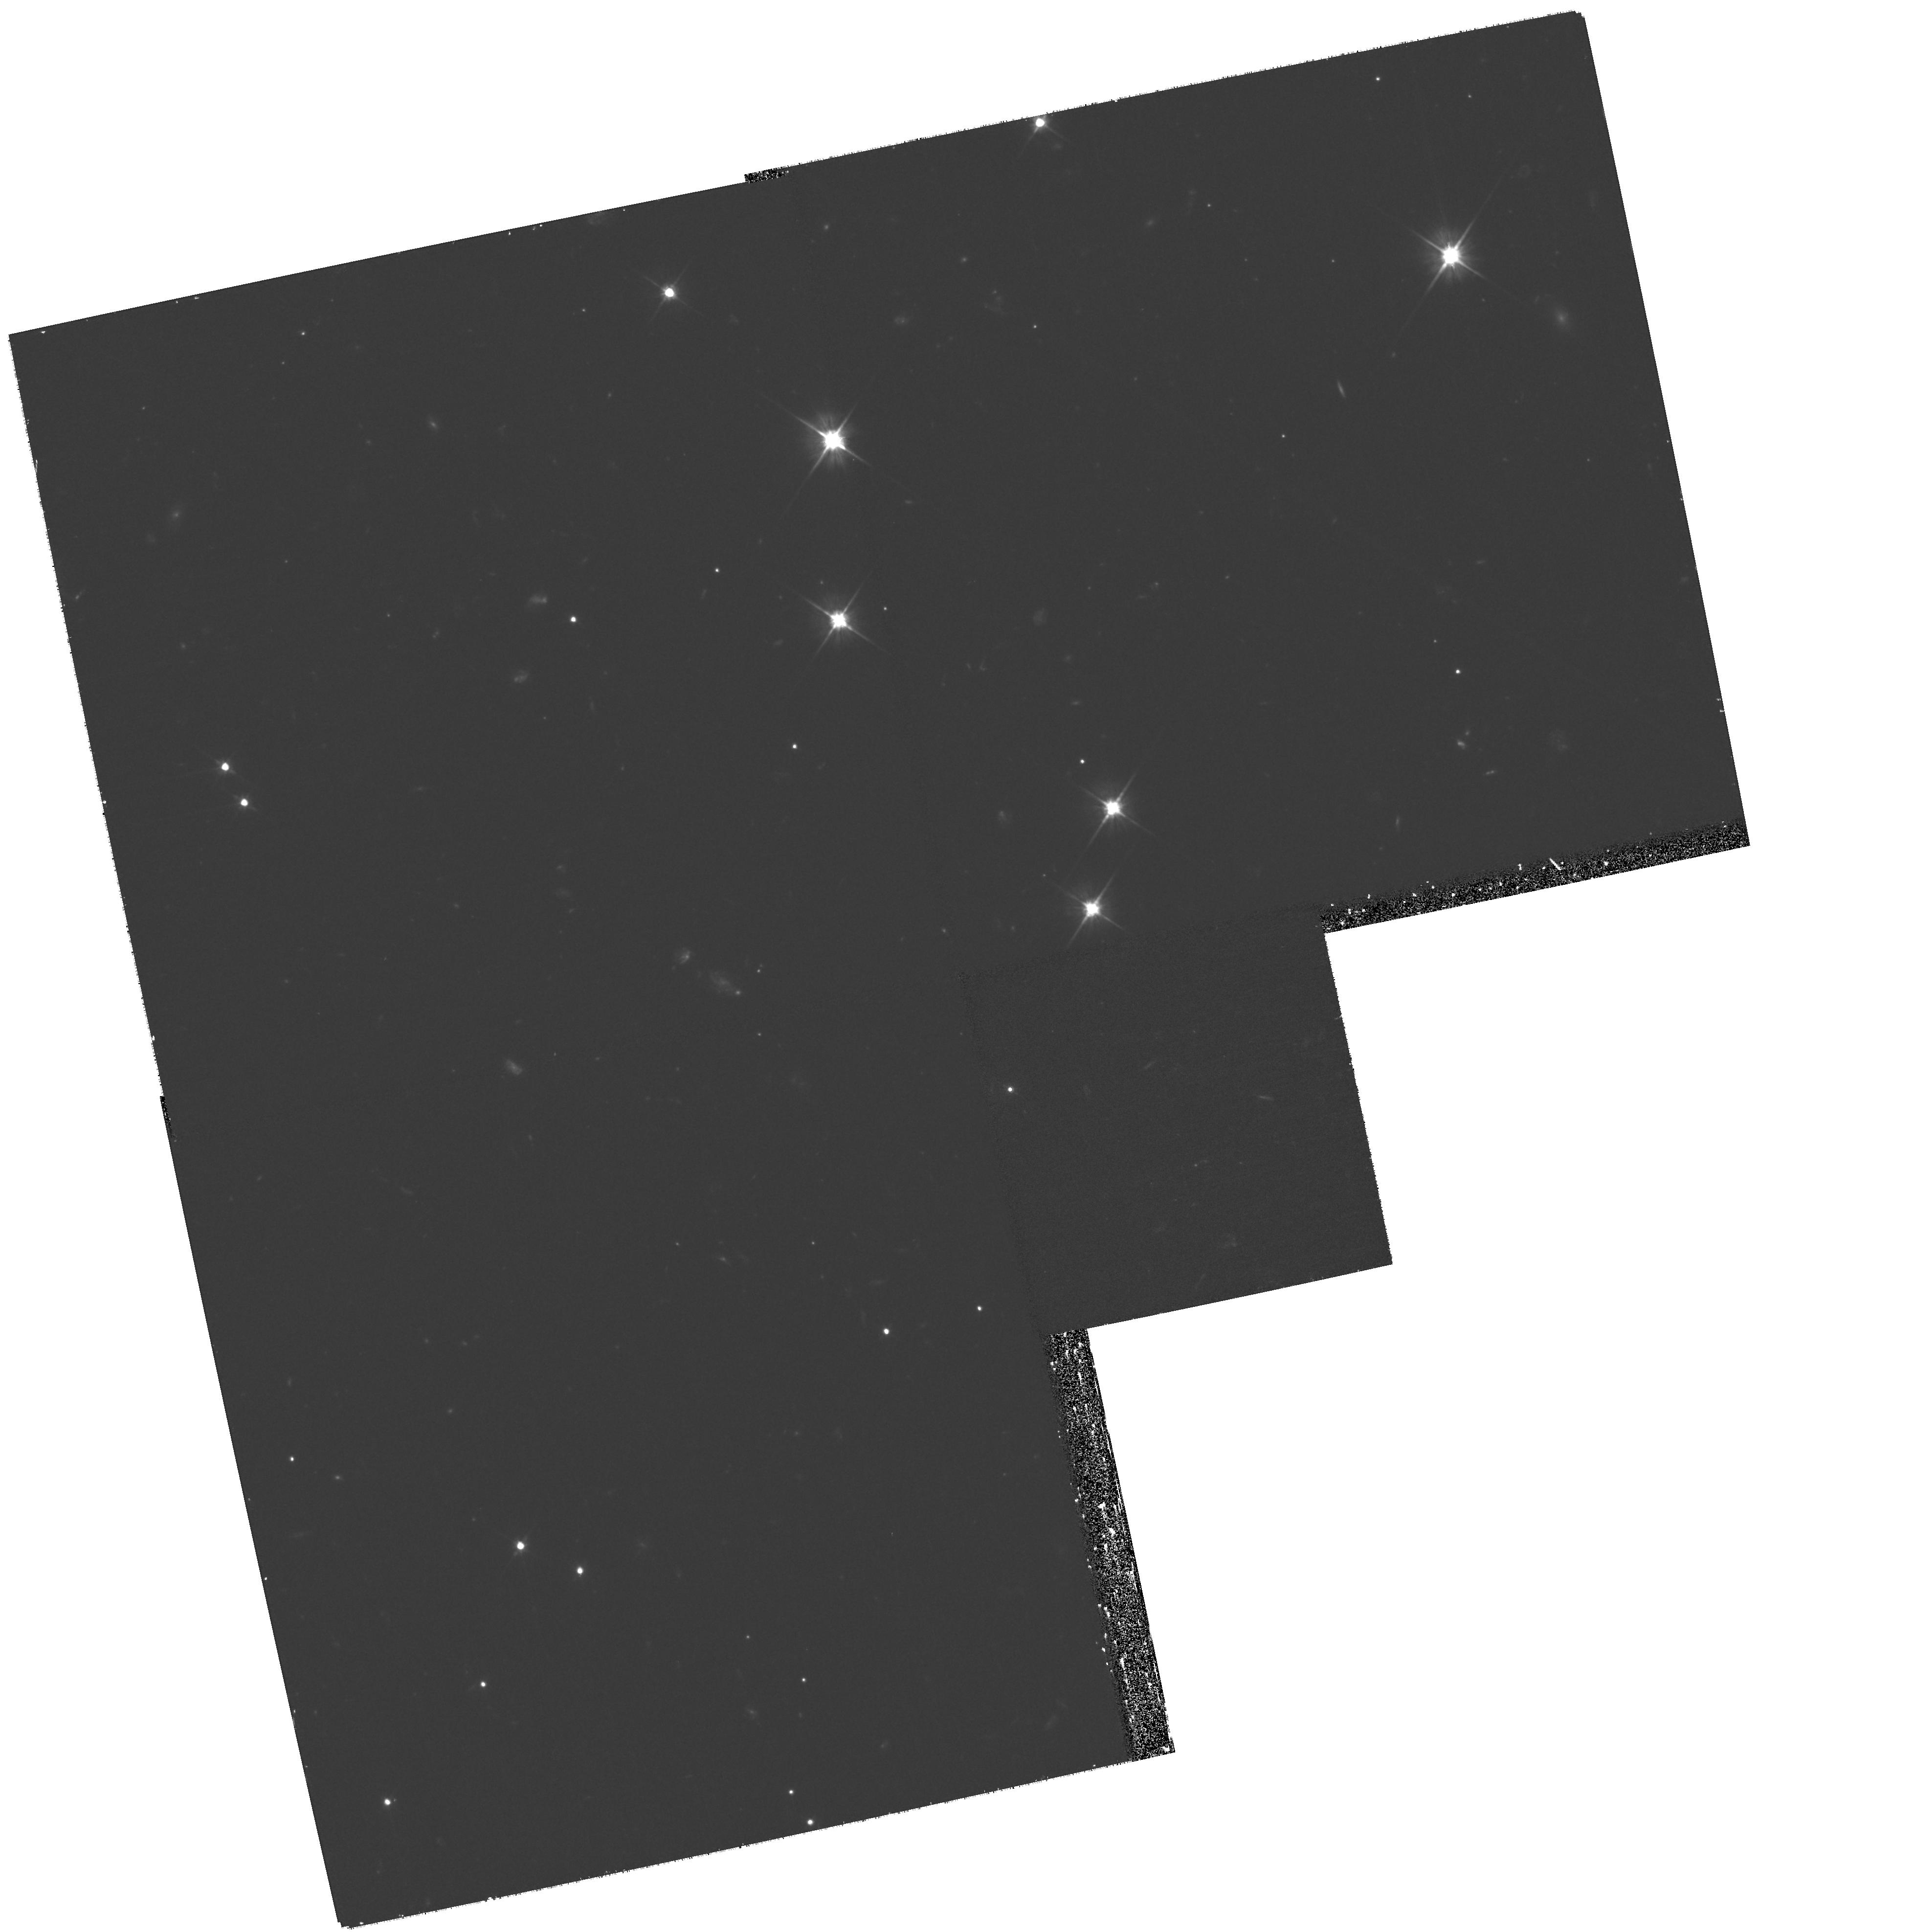
Target: GRB080503. Instrument: WFPC2/PC. Filter: F606W. Exposure: 1.1 h. Observation ID: hst_11551_02_wfpc2_pc_f606w_ub0g02

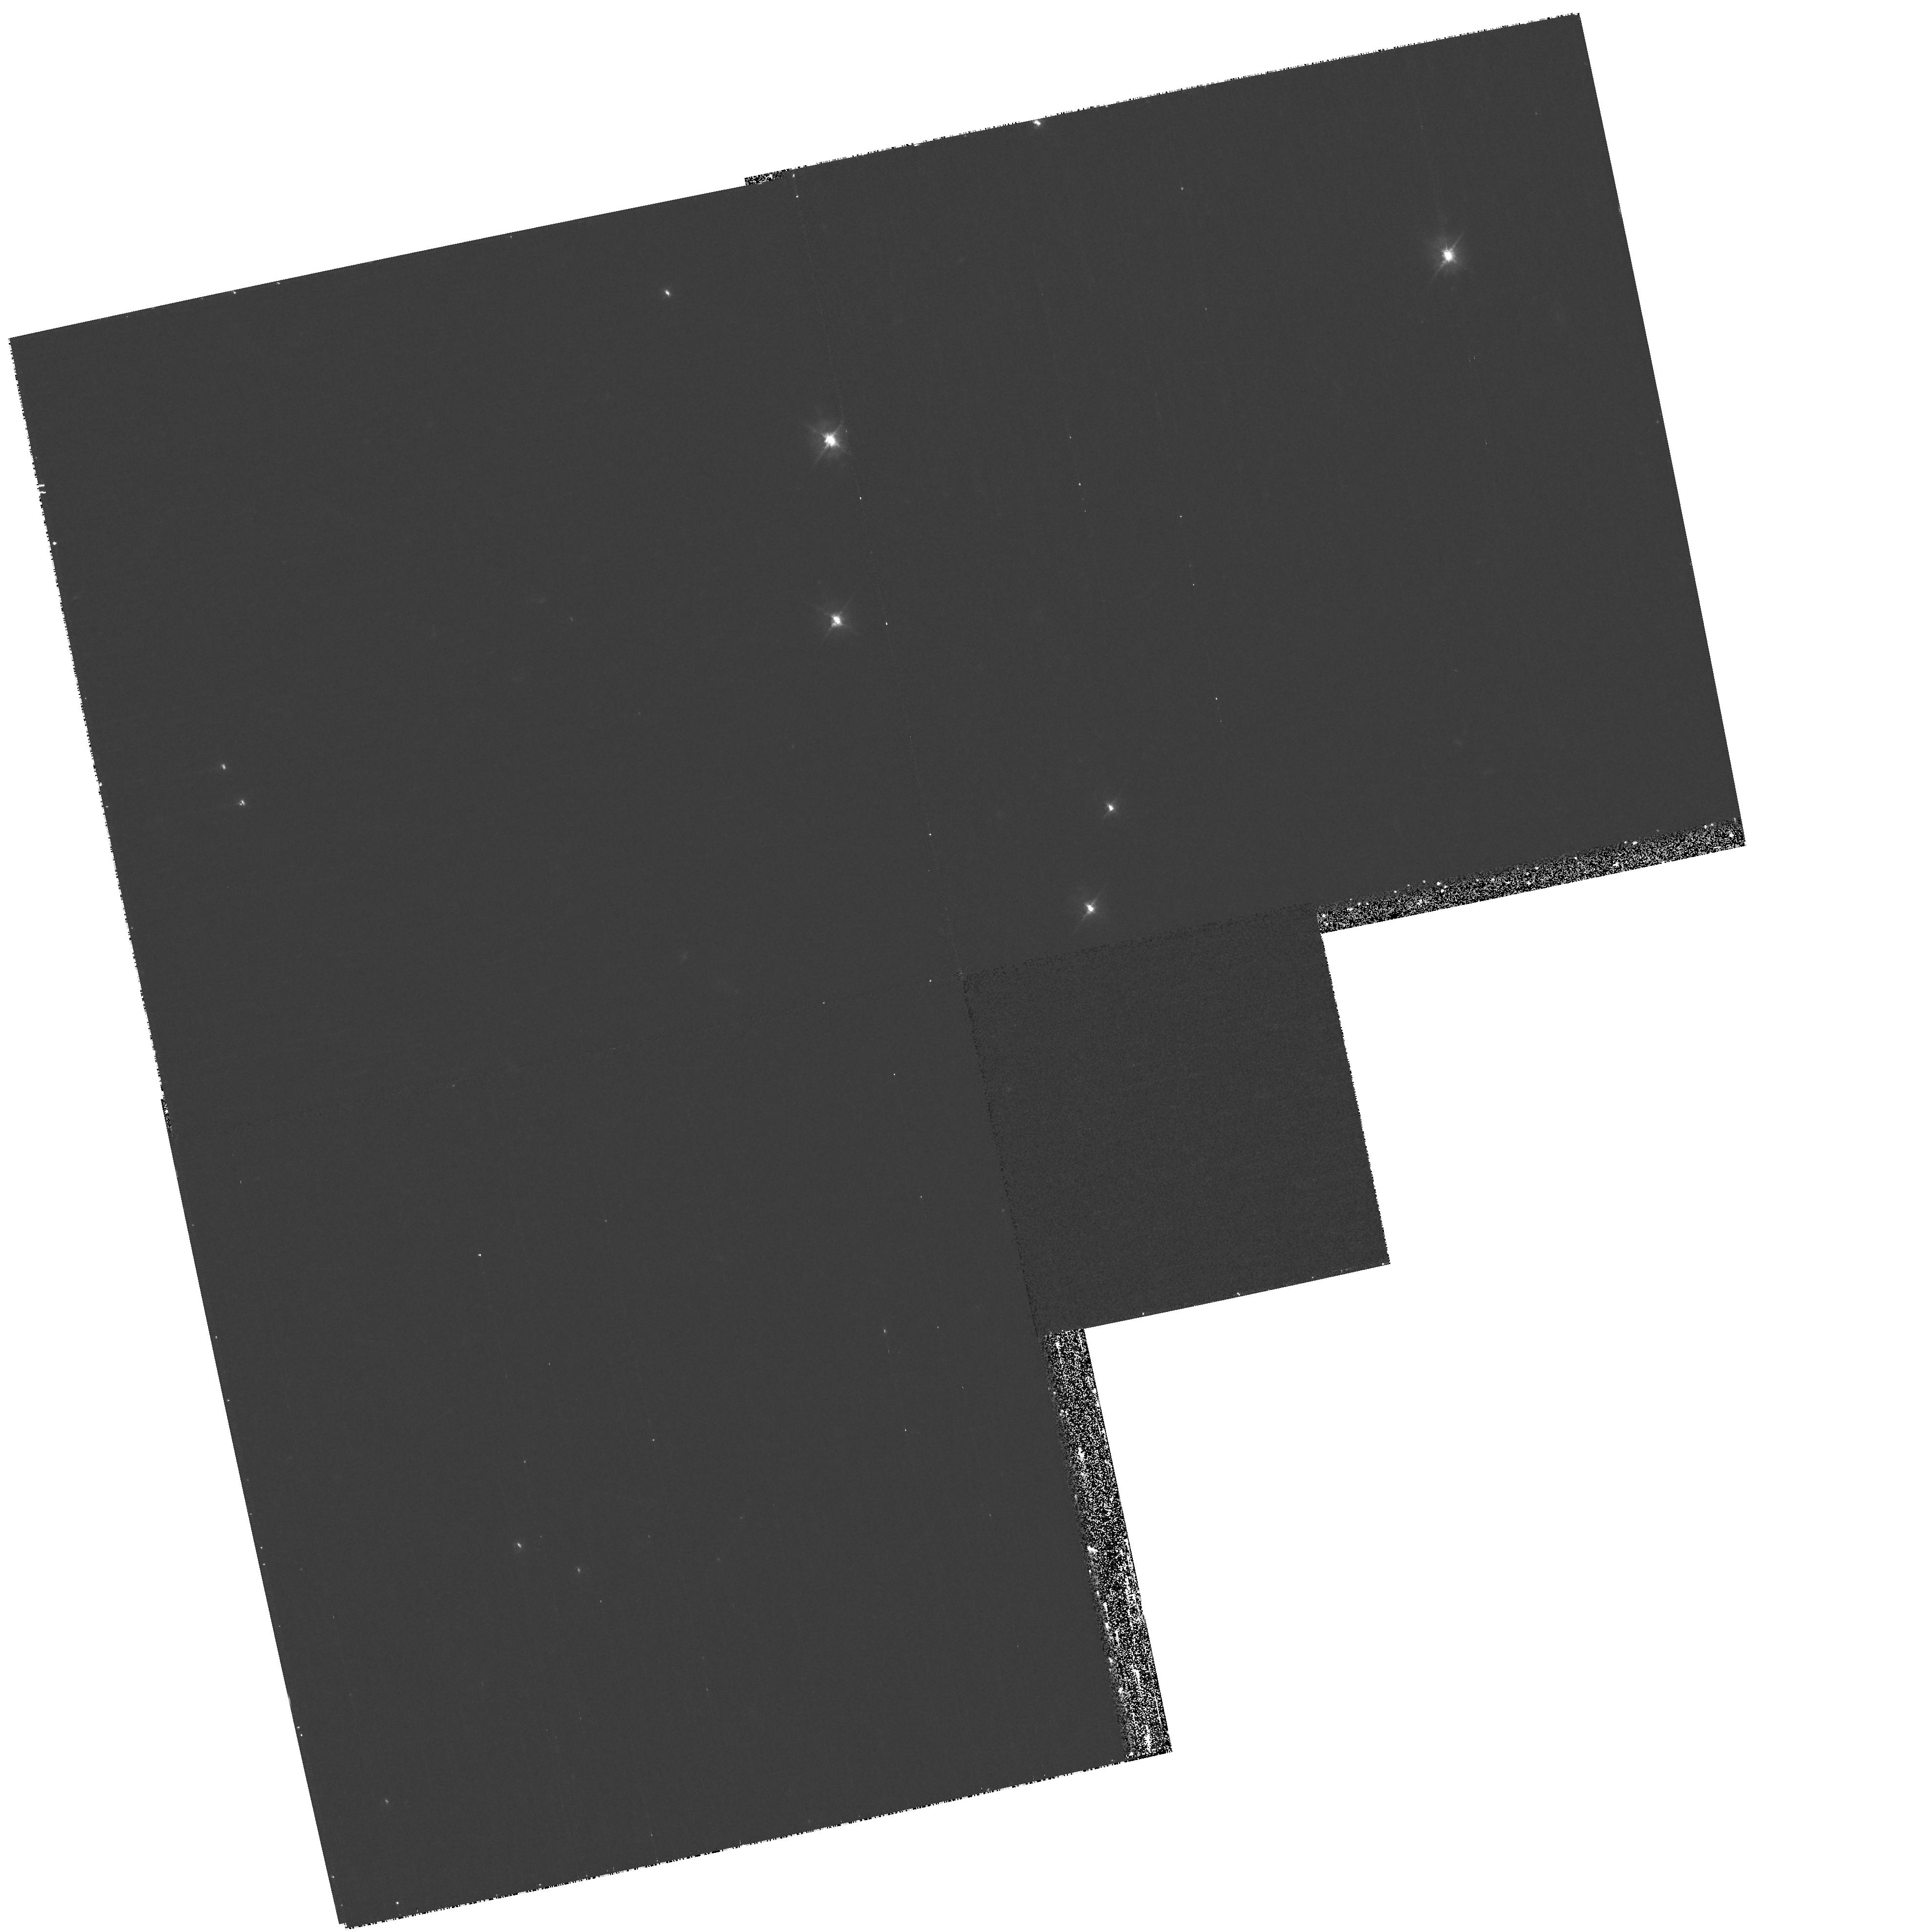
Target: GRB080503. Instrument: WFPC2/PC. Filter: F450W. Exposure: 35 min. Observation ID: hst_11551_01_wfpc2_pc_f450w_ub0g01

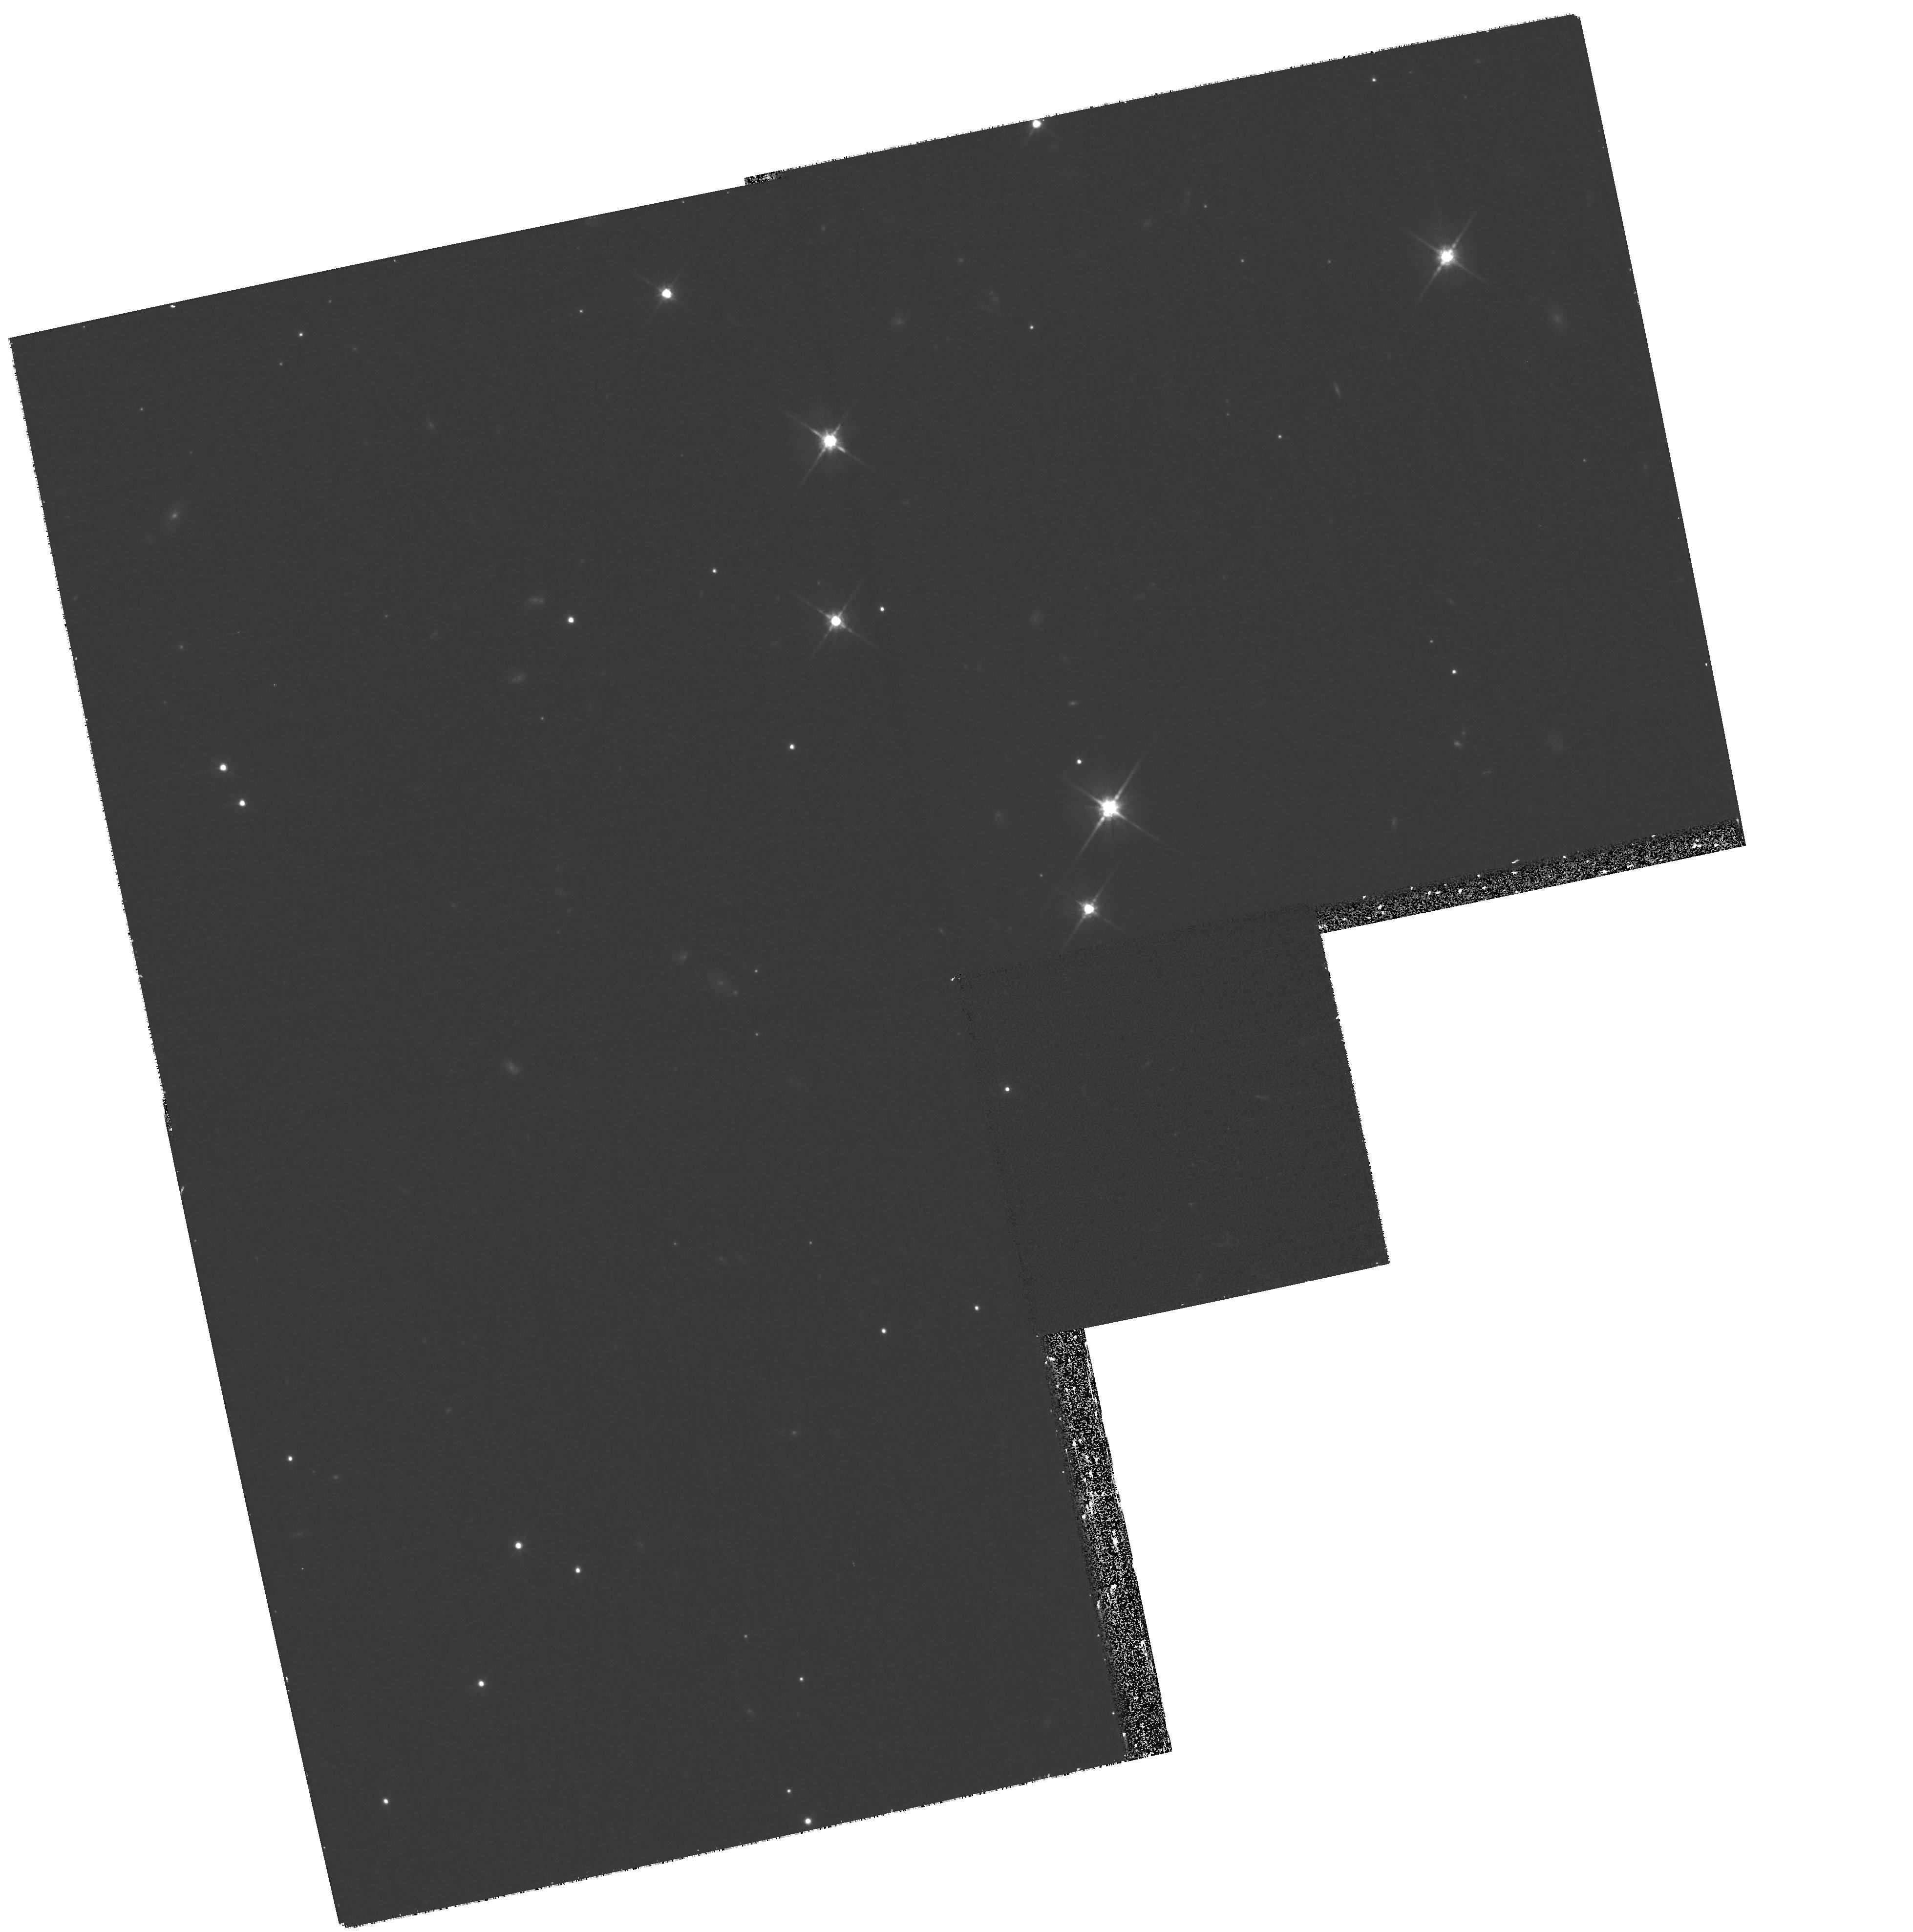
Target: GRB080503. Instrument: WFPC2/PC. Filter: F814W. Exposure: 35 min. Observation ID: hst_11551_01_wfpc2_pc_f814w_ub0g01

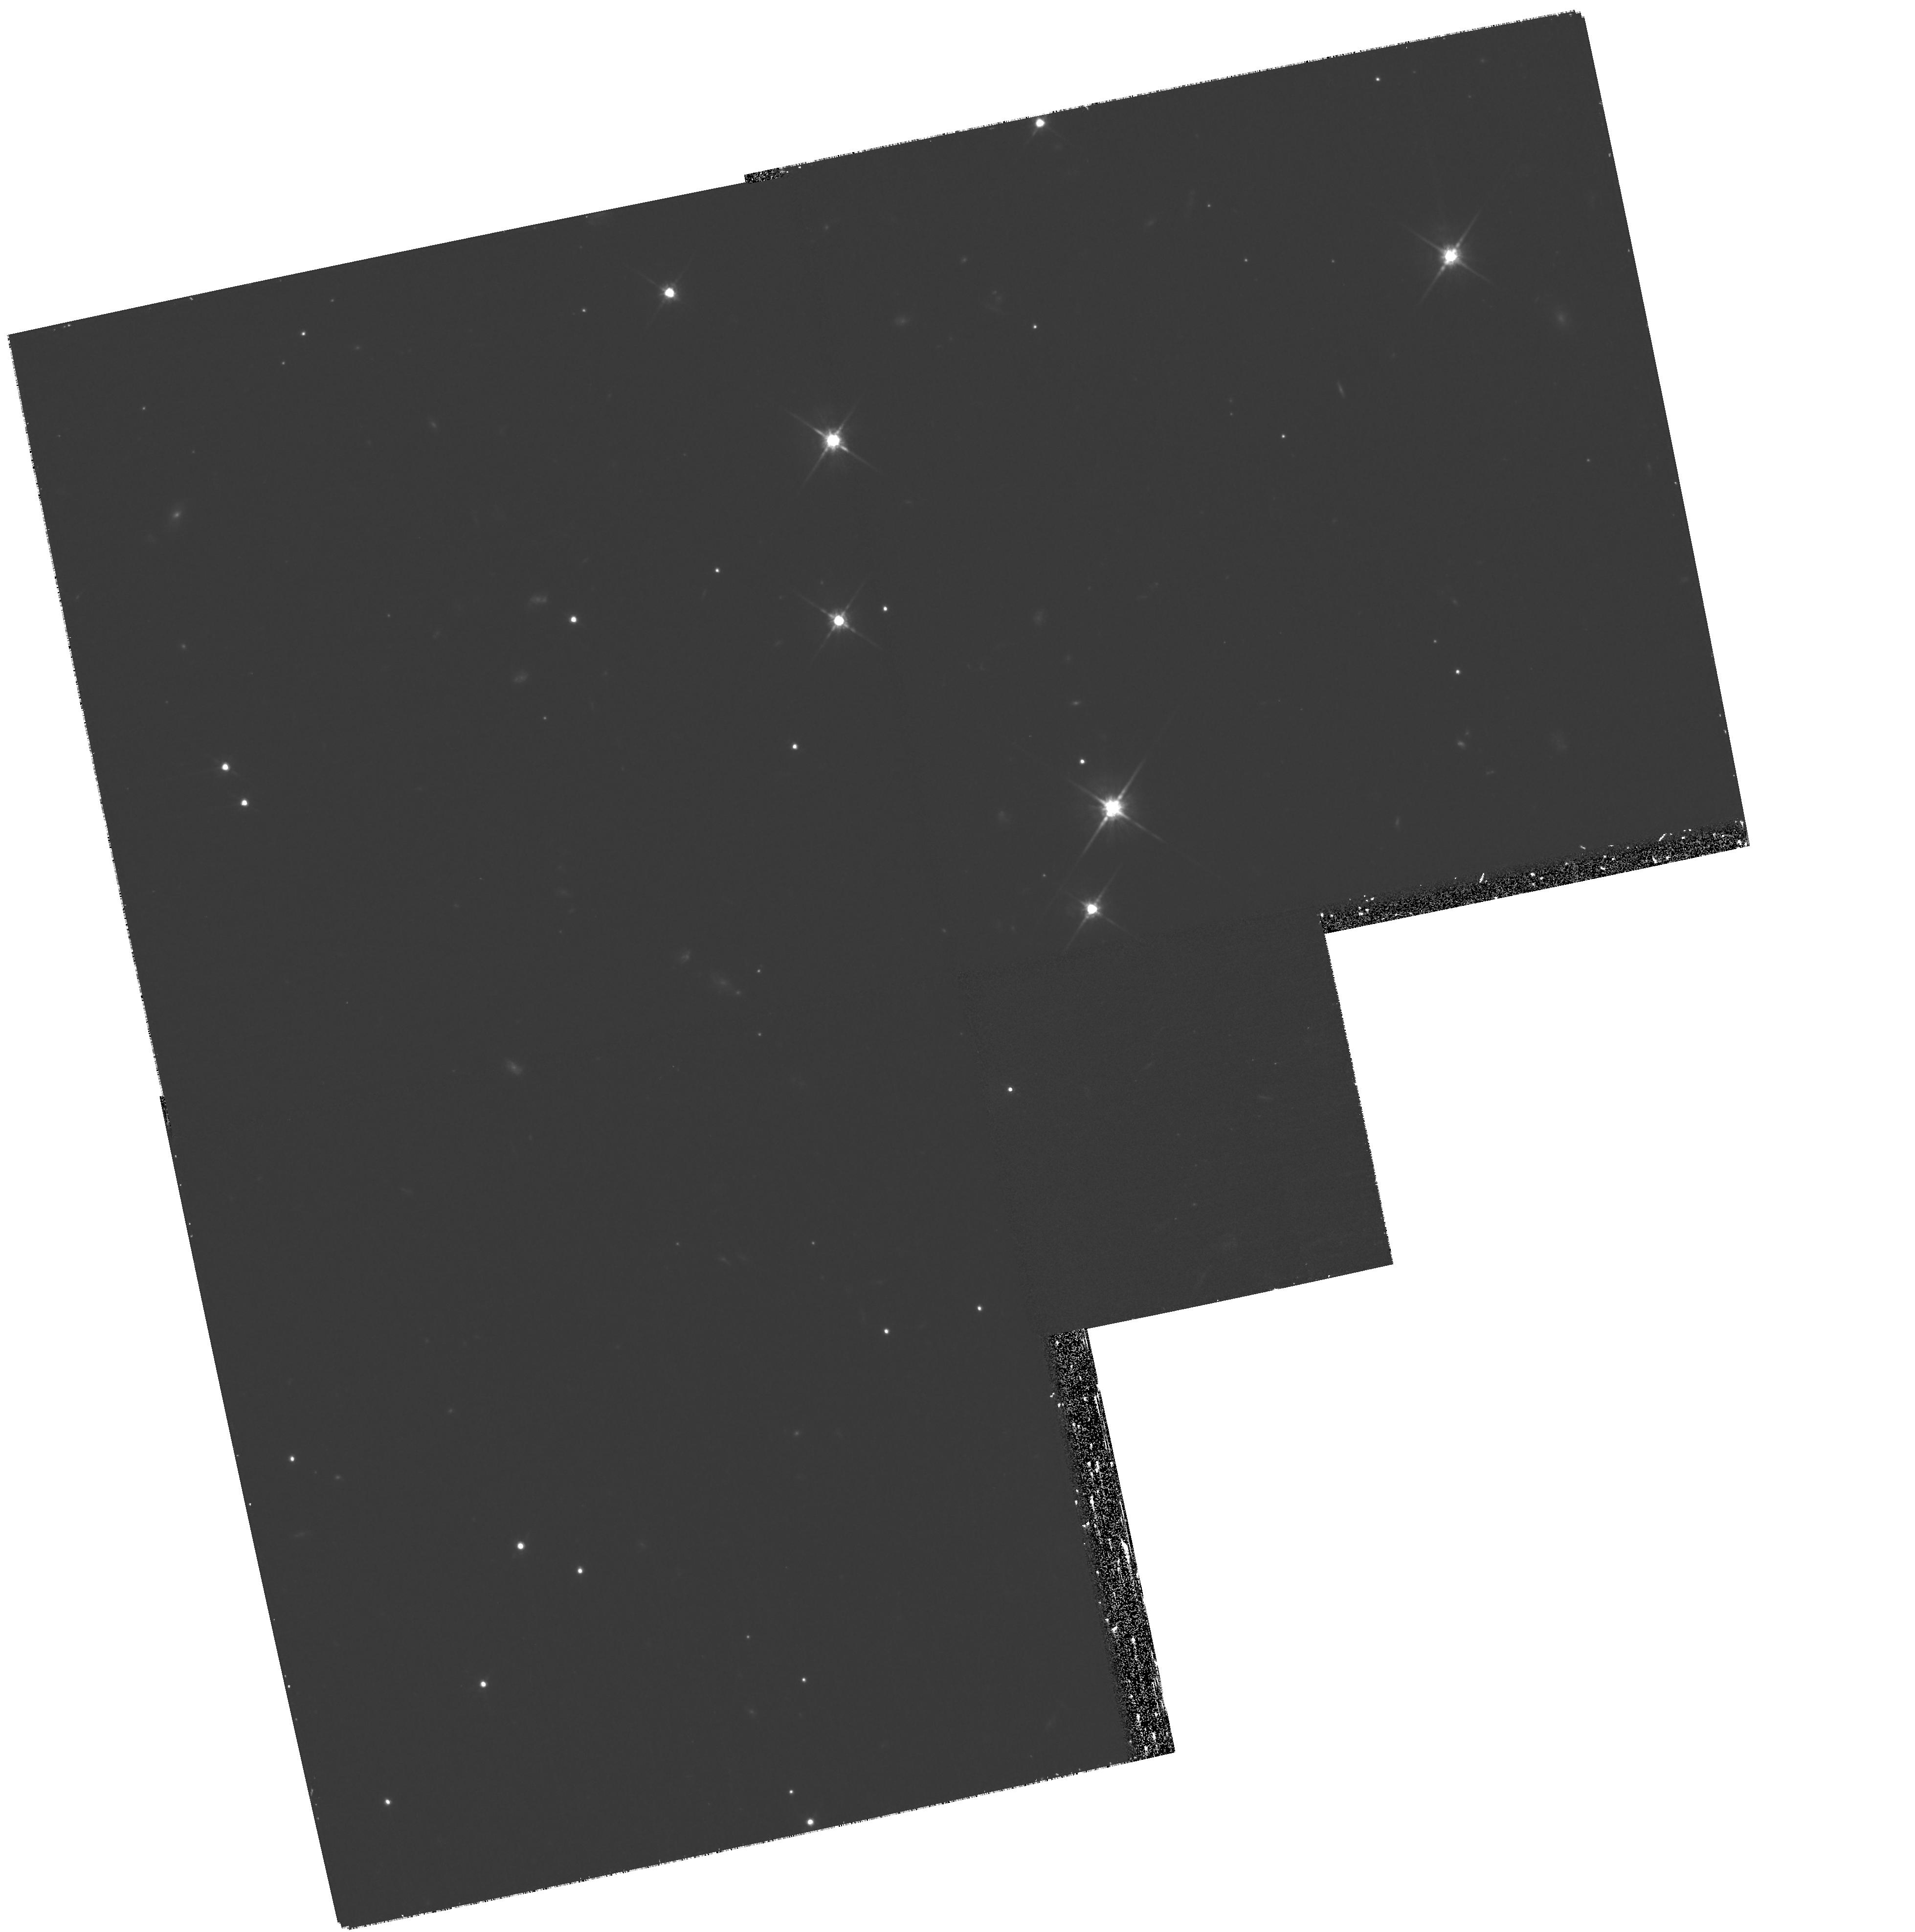
Target: GRB080503. Instrument: WFPC2/PC. Filter: F814W. Exposure: 1.1 h. Observation ID: hst_11551_02_wfpc2_pc_f814w_ub0g02

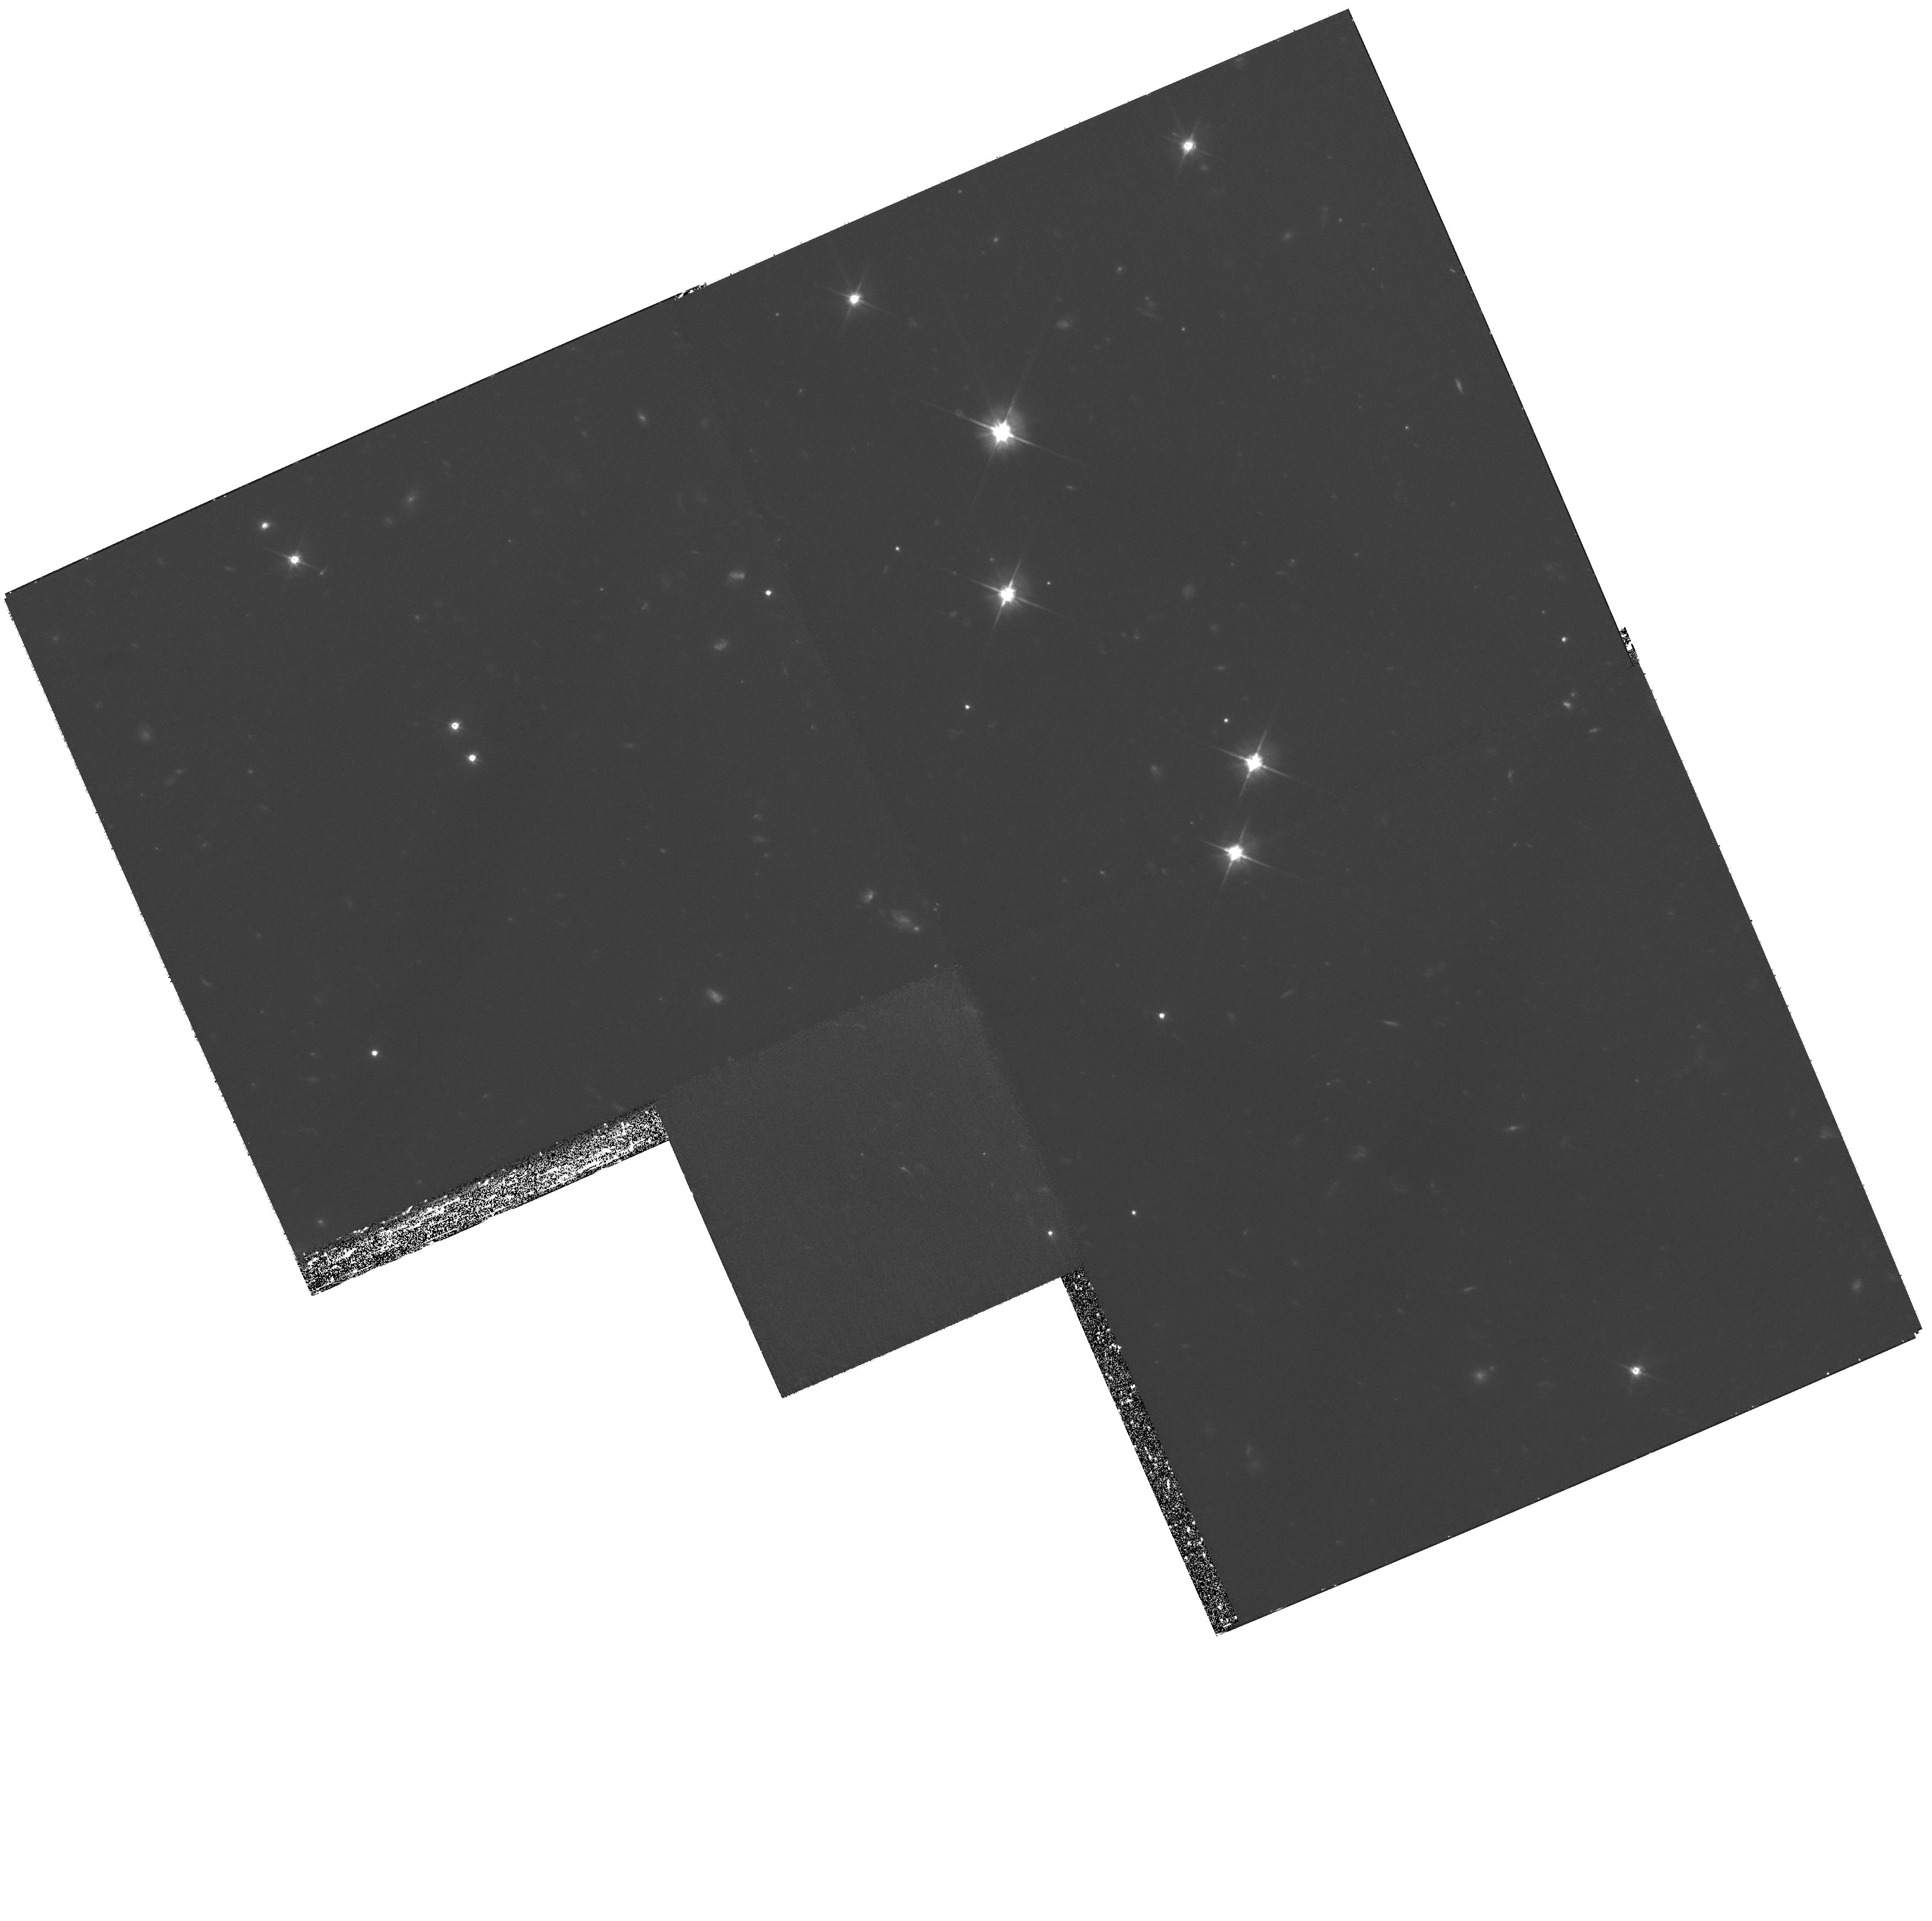
Target: GRB080503. Instrument: WFPC2/PC. Filter: F606W. Exposure: 2.6 h. Observation ID: hst_11551_03_wfpc2_pc_f606w_ub0g03

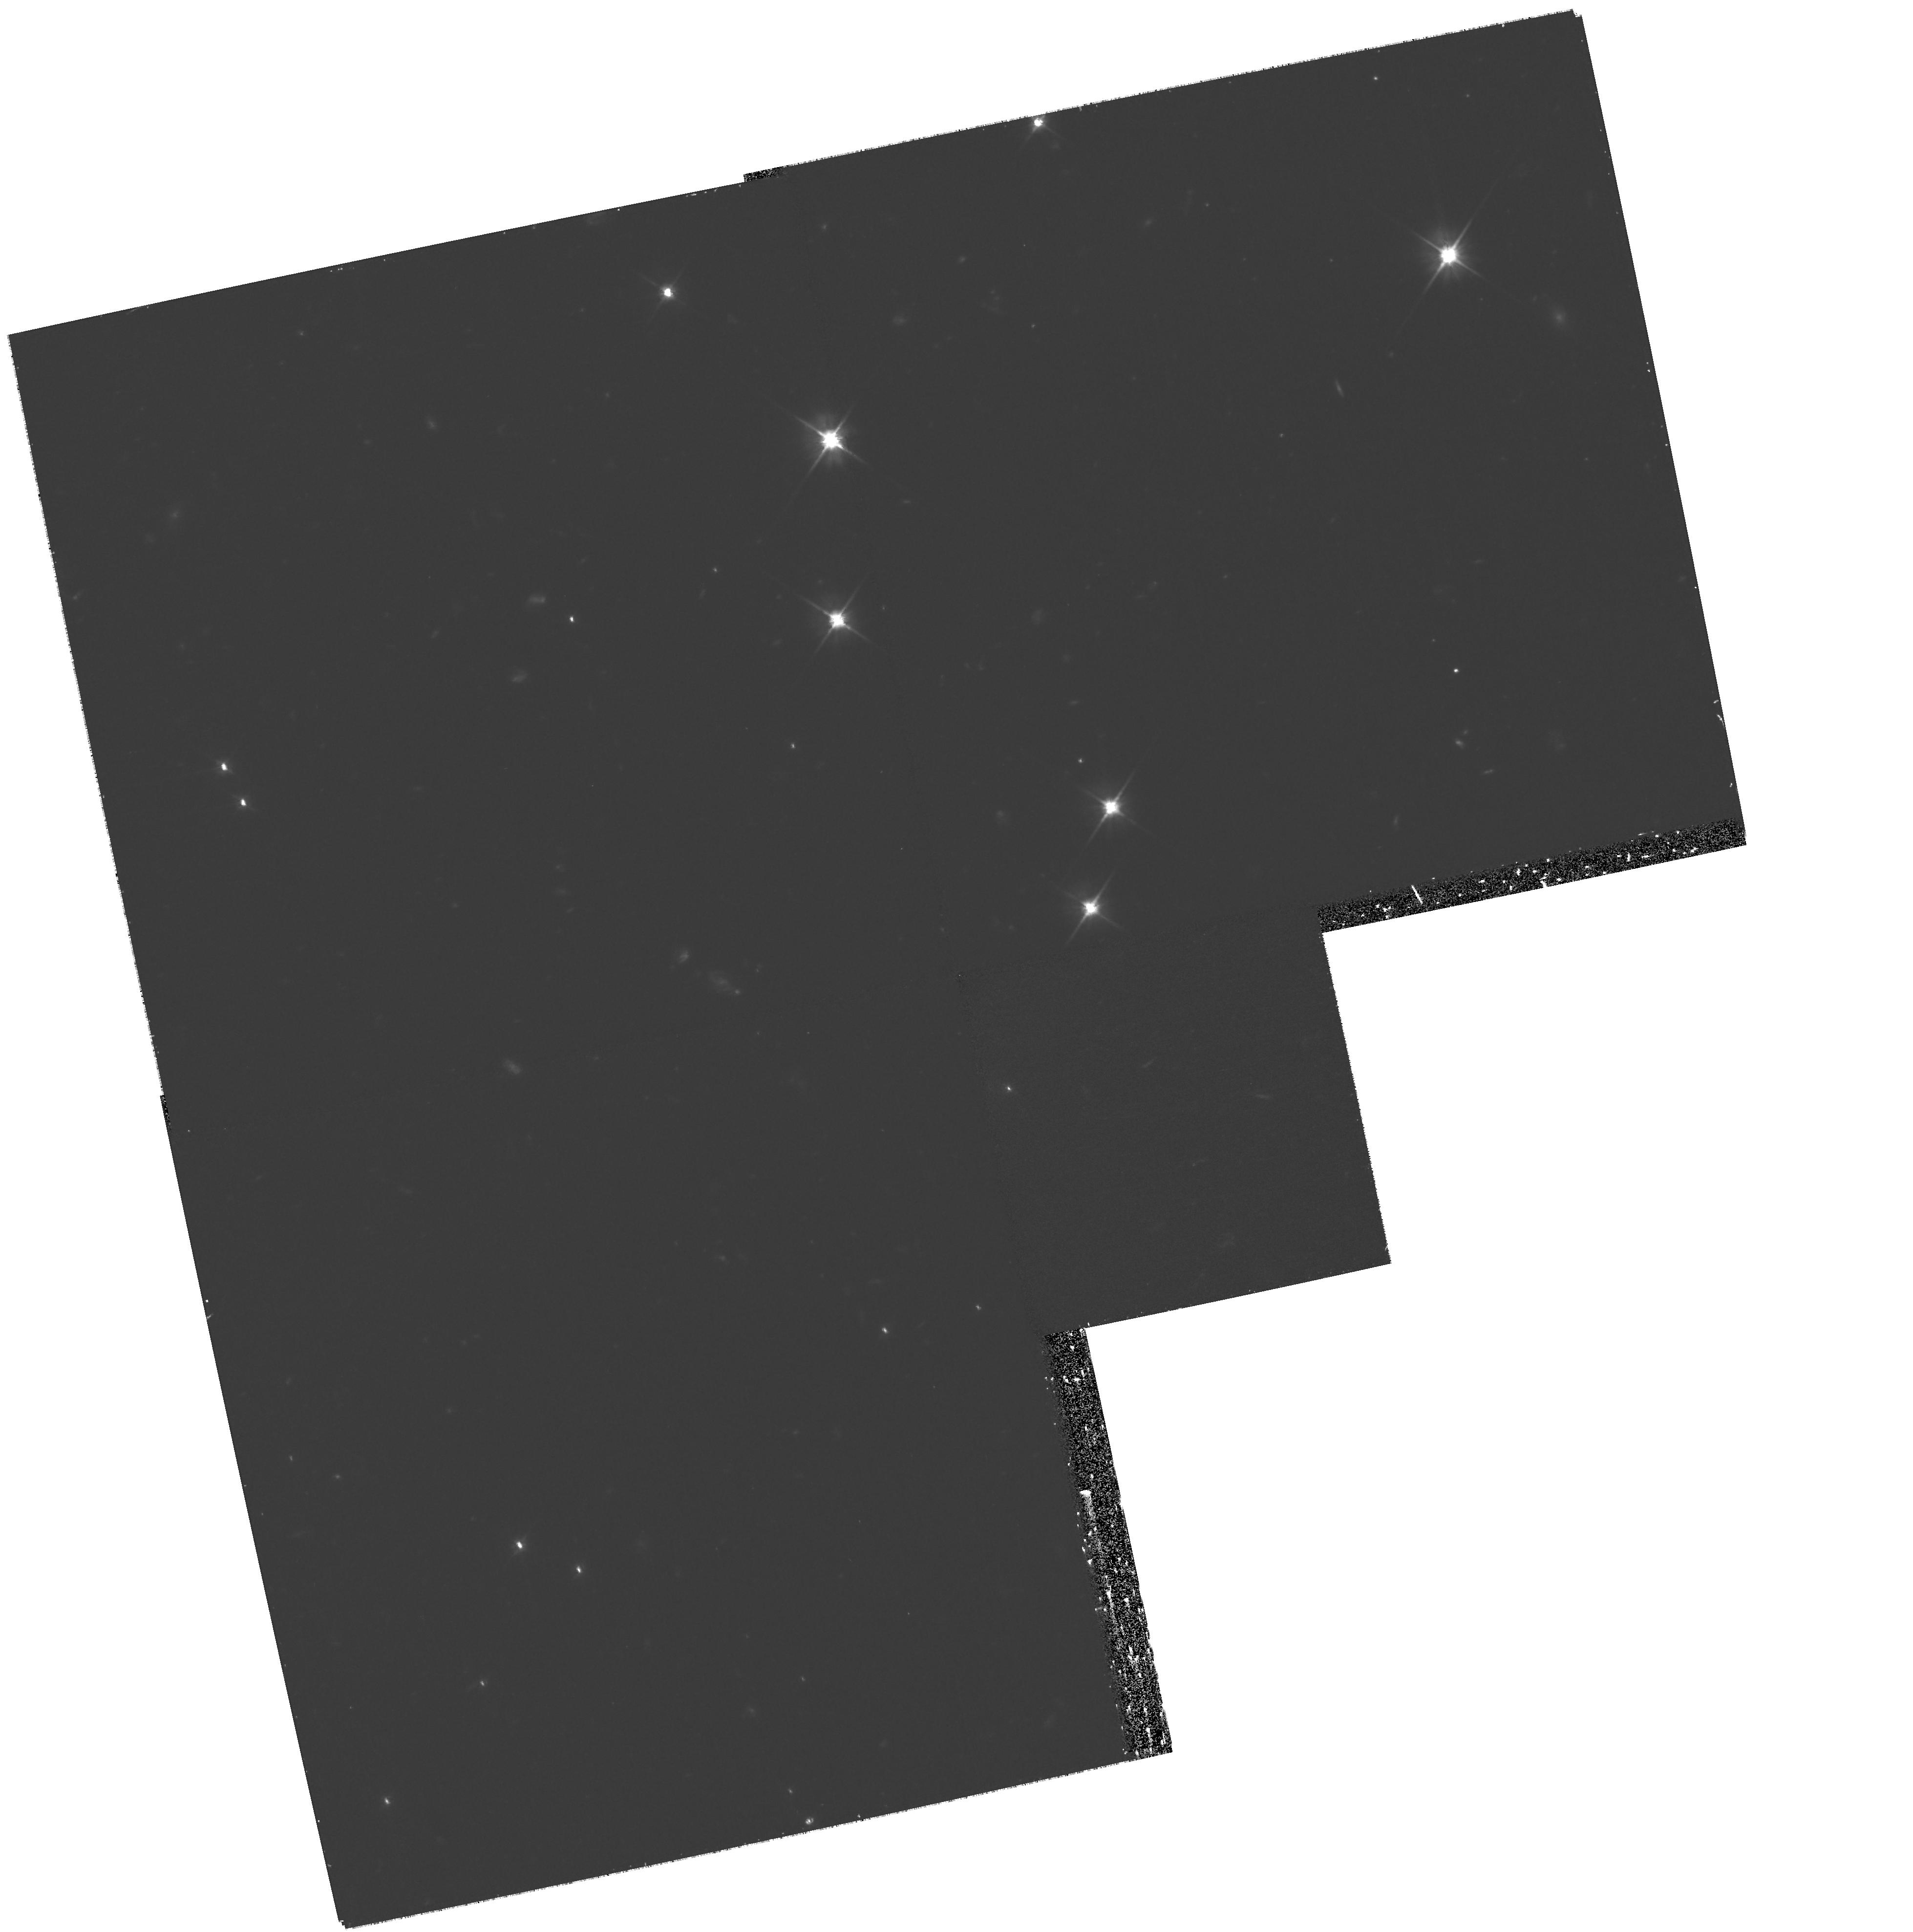
Target: GRB080503. Instrument: WFPC2/PC. Filter: F606W. Exposure: 1.3 h. Observation ID: hst_11551_01_wfpc2_pc_f606w_ub0g01

When degenerate stars collide: Understanding A New Explosion Phenomena (PI: Bloom, Joshua S.)

Explosive events seen at extragalactic distances mark the end-state of violent and catastrophic physical processes. Most supernovae and gamma-ray bursts (GRBs), in particular, are thought to herald the death of massive stars and the birth of solar-mass black holes. A minority fraction of GRBs, however, have been circumstantially associated with the merger of degenerate systems (such as black holes and neutron stars). These short-duration bursts are rare and difficult to localize, with only about 2 dozen studied to any degree of detail to date. We believe that we have finally discovered, in the last few days, one of the tell-tale signatures of degenerate merger products --- a "mini-supernova" from the non-relativistic ejecta left over after merger. If true, this long-theorized phenomenon would be an entirely new sort of explosion in the universe. In several rapidly executed visits, HST, coupled with a recently approved Chandra DD proposal to search for underlying afterglow, could make a substantial contribution to our understanding of this phenomena by honing the physical parameters of the event and helping to rule out alternatives. If we are correct in our hypothesis, we have found the first clear cut observational signature in the electromagnetic spectrum of what are expected to the be the dominant sources of gravitational waves for advanced LIGO.